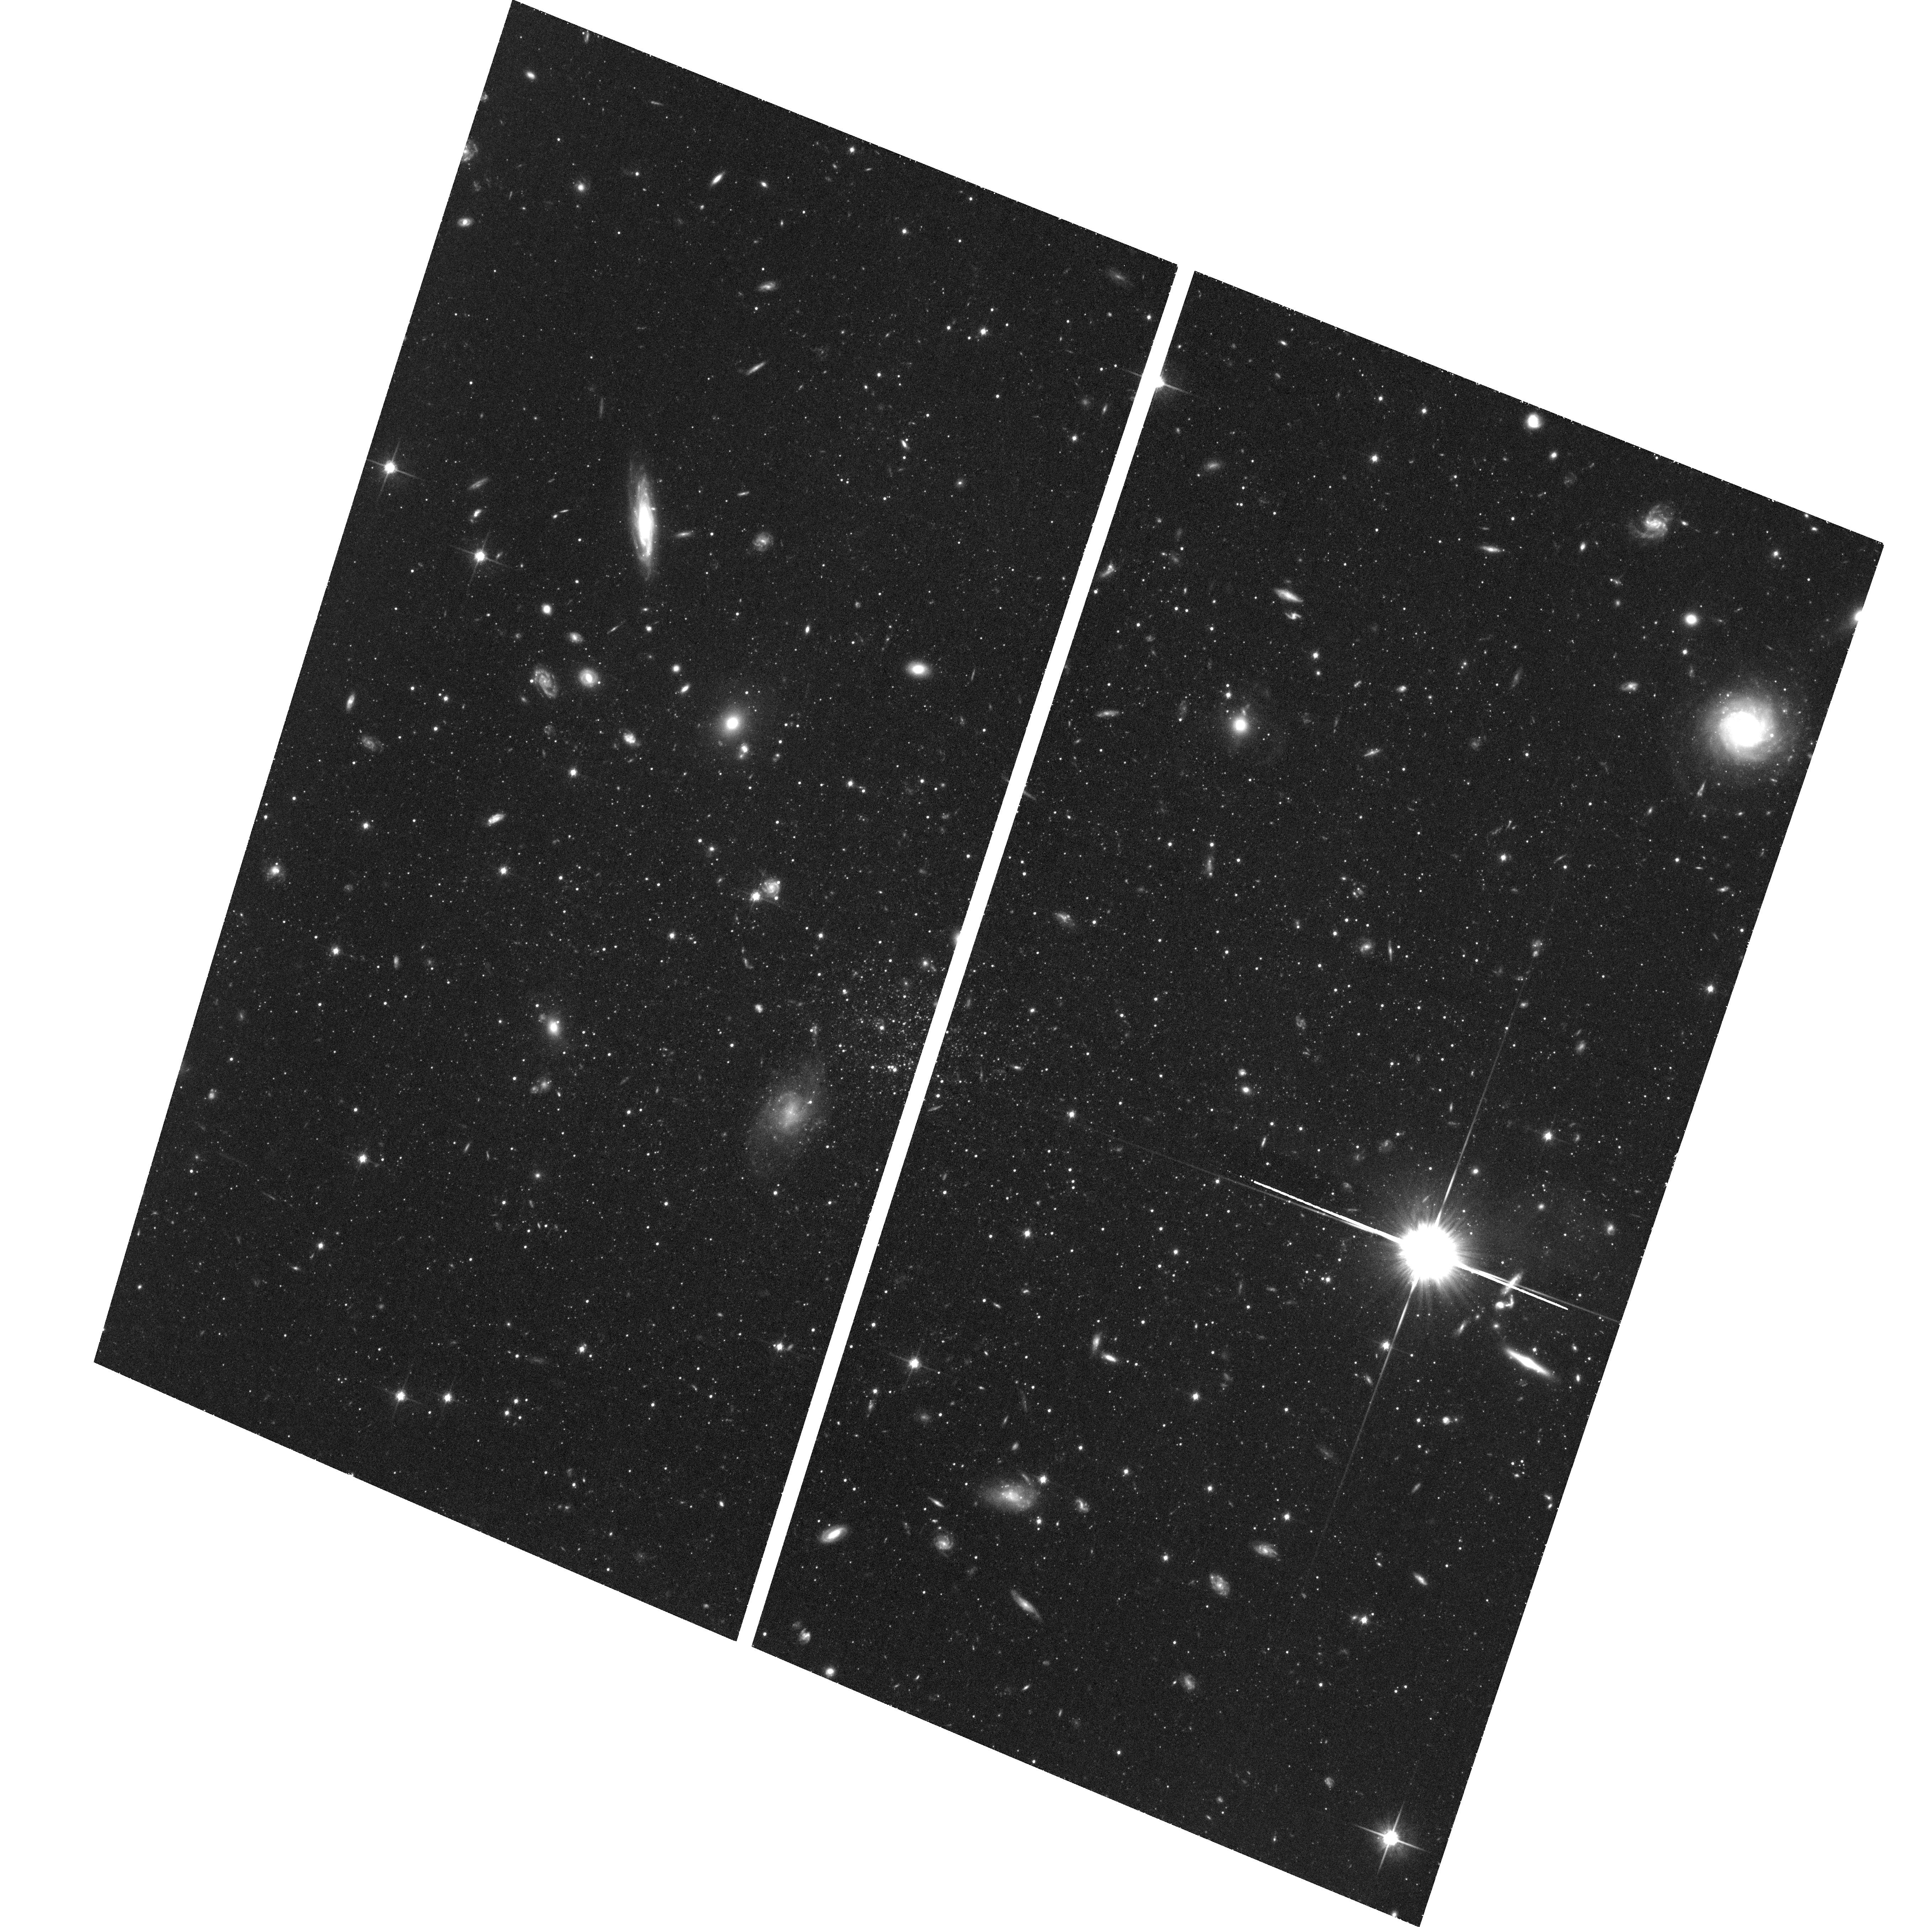
Target: ERIDANUS-II. Instrument: ACS/WFC. Filter: F814W. Exposure: 1.4 h. Observation ID: hst_14234_07_acs_wfc_f814w_jcxu07

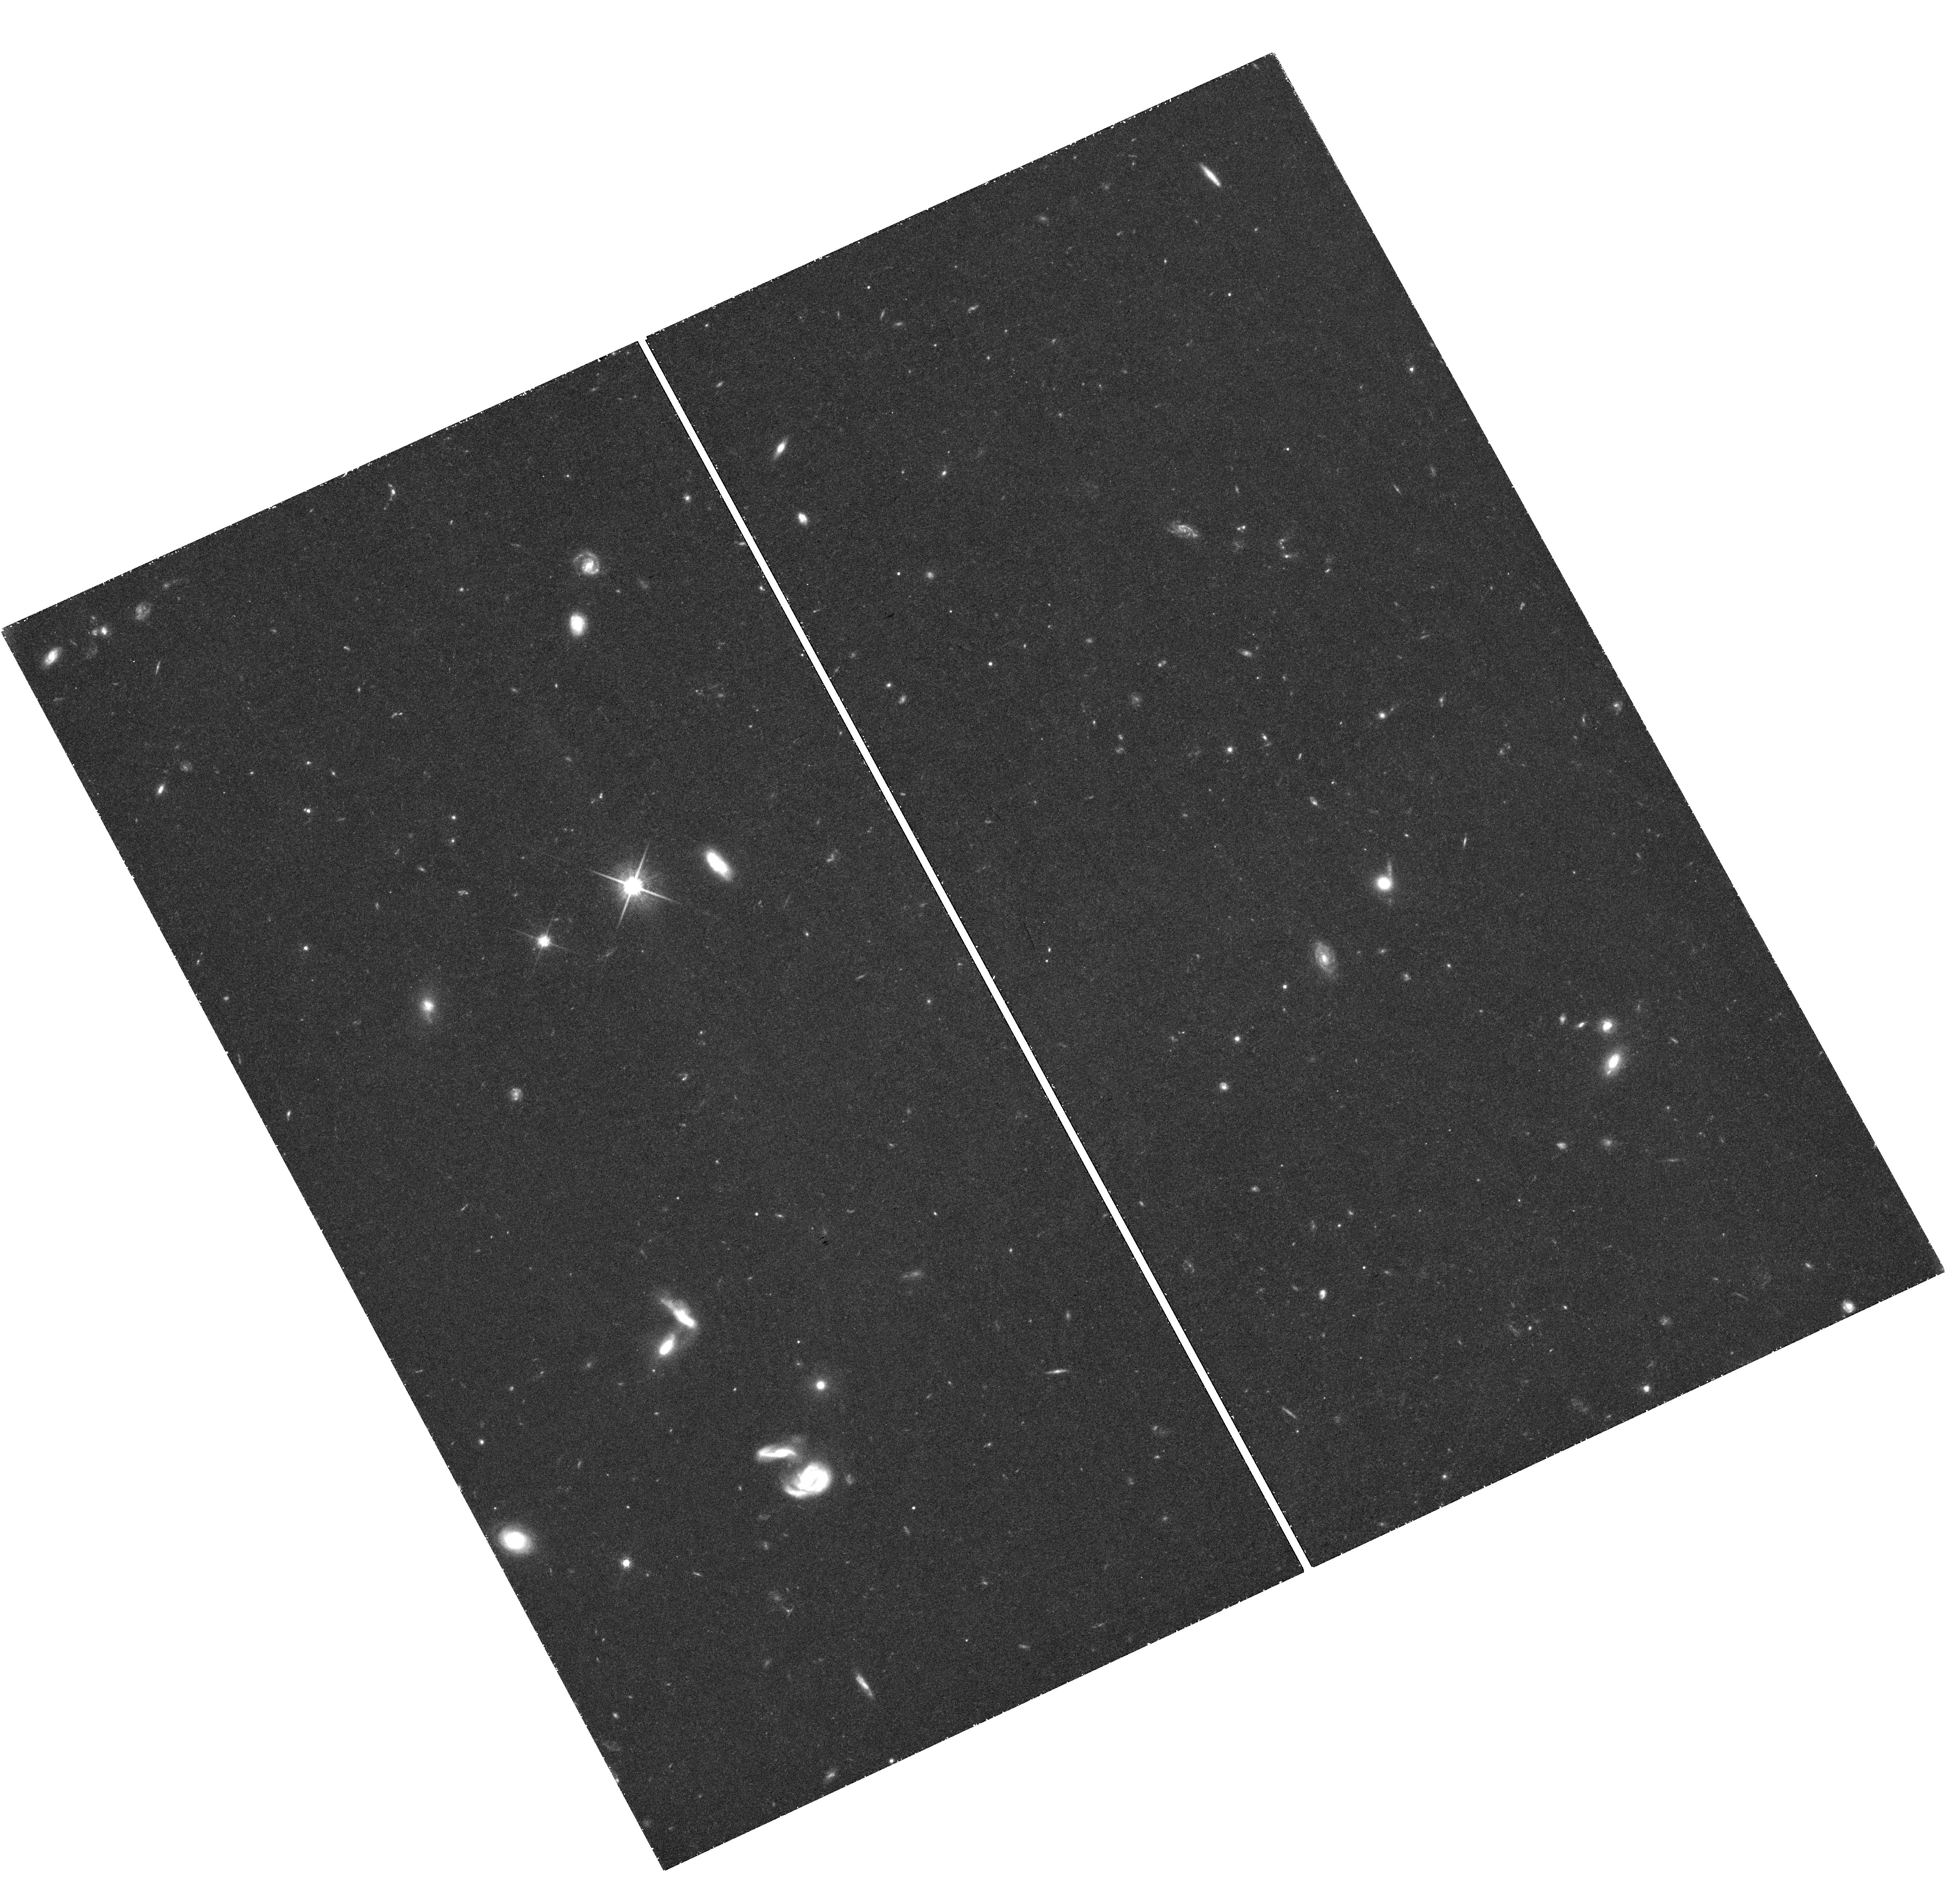
Target: field at RA 56.217°, Dec -43.574°. Instrument: WFC3/UVIS. Filter: F814W. Exposure: 1.5 h. Observation ID: hst_14234_03_wfc3_uvis_f814w_icxu03

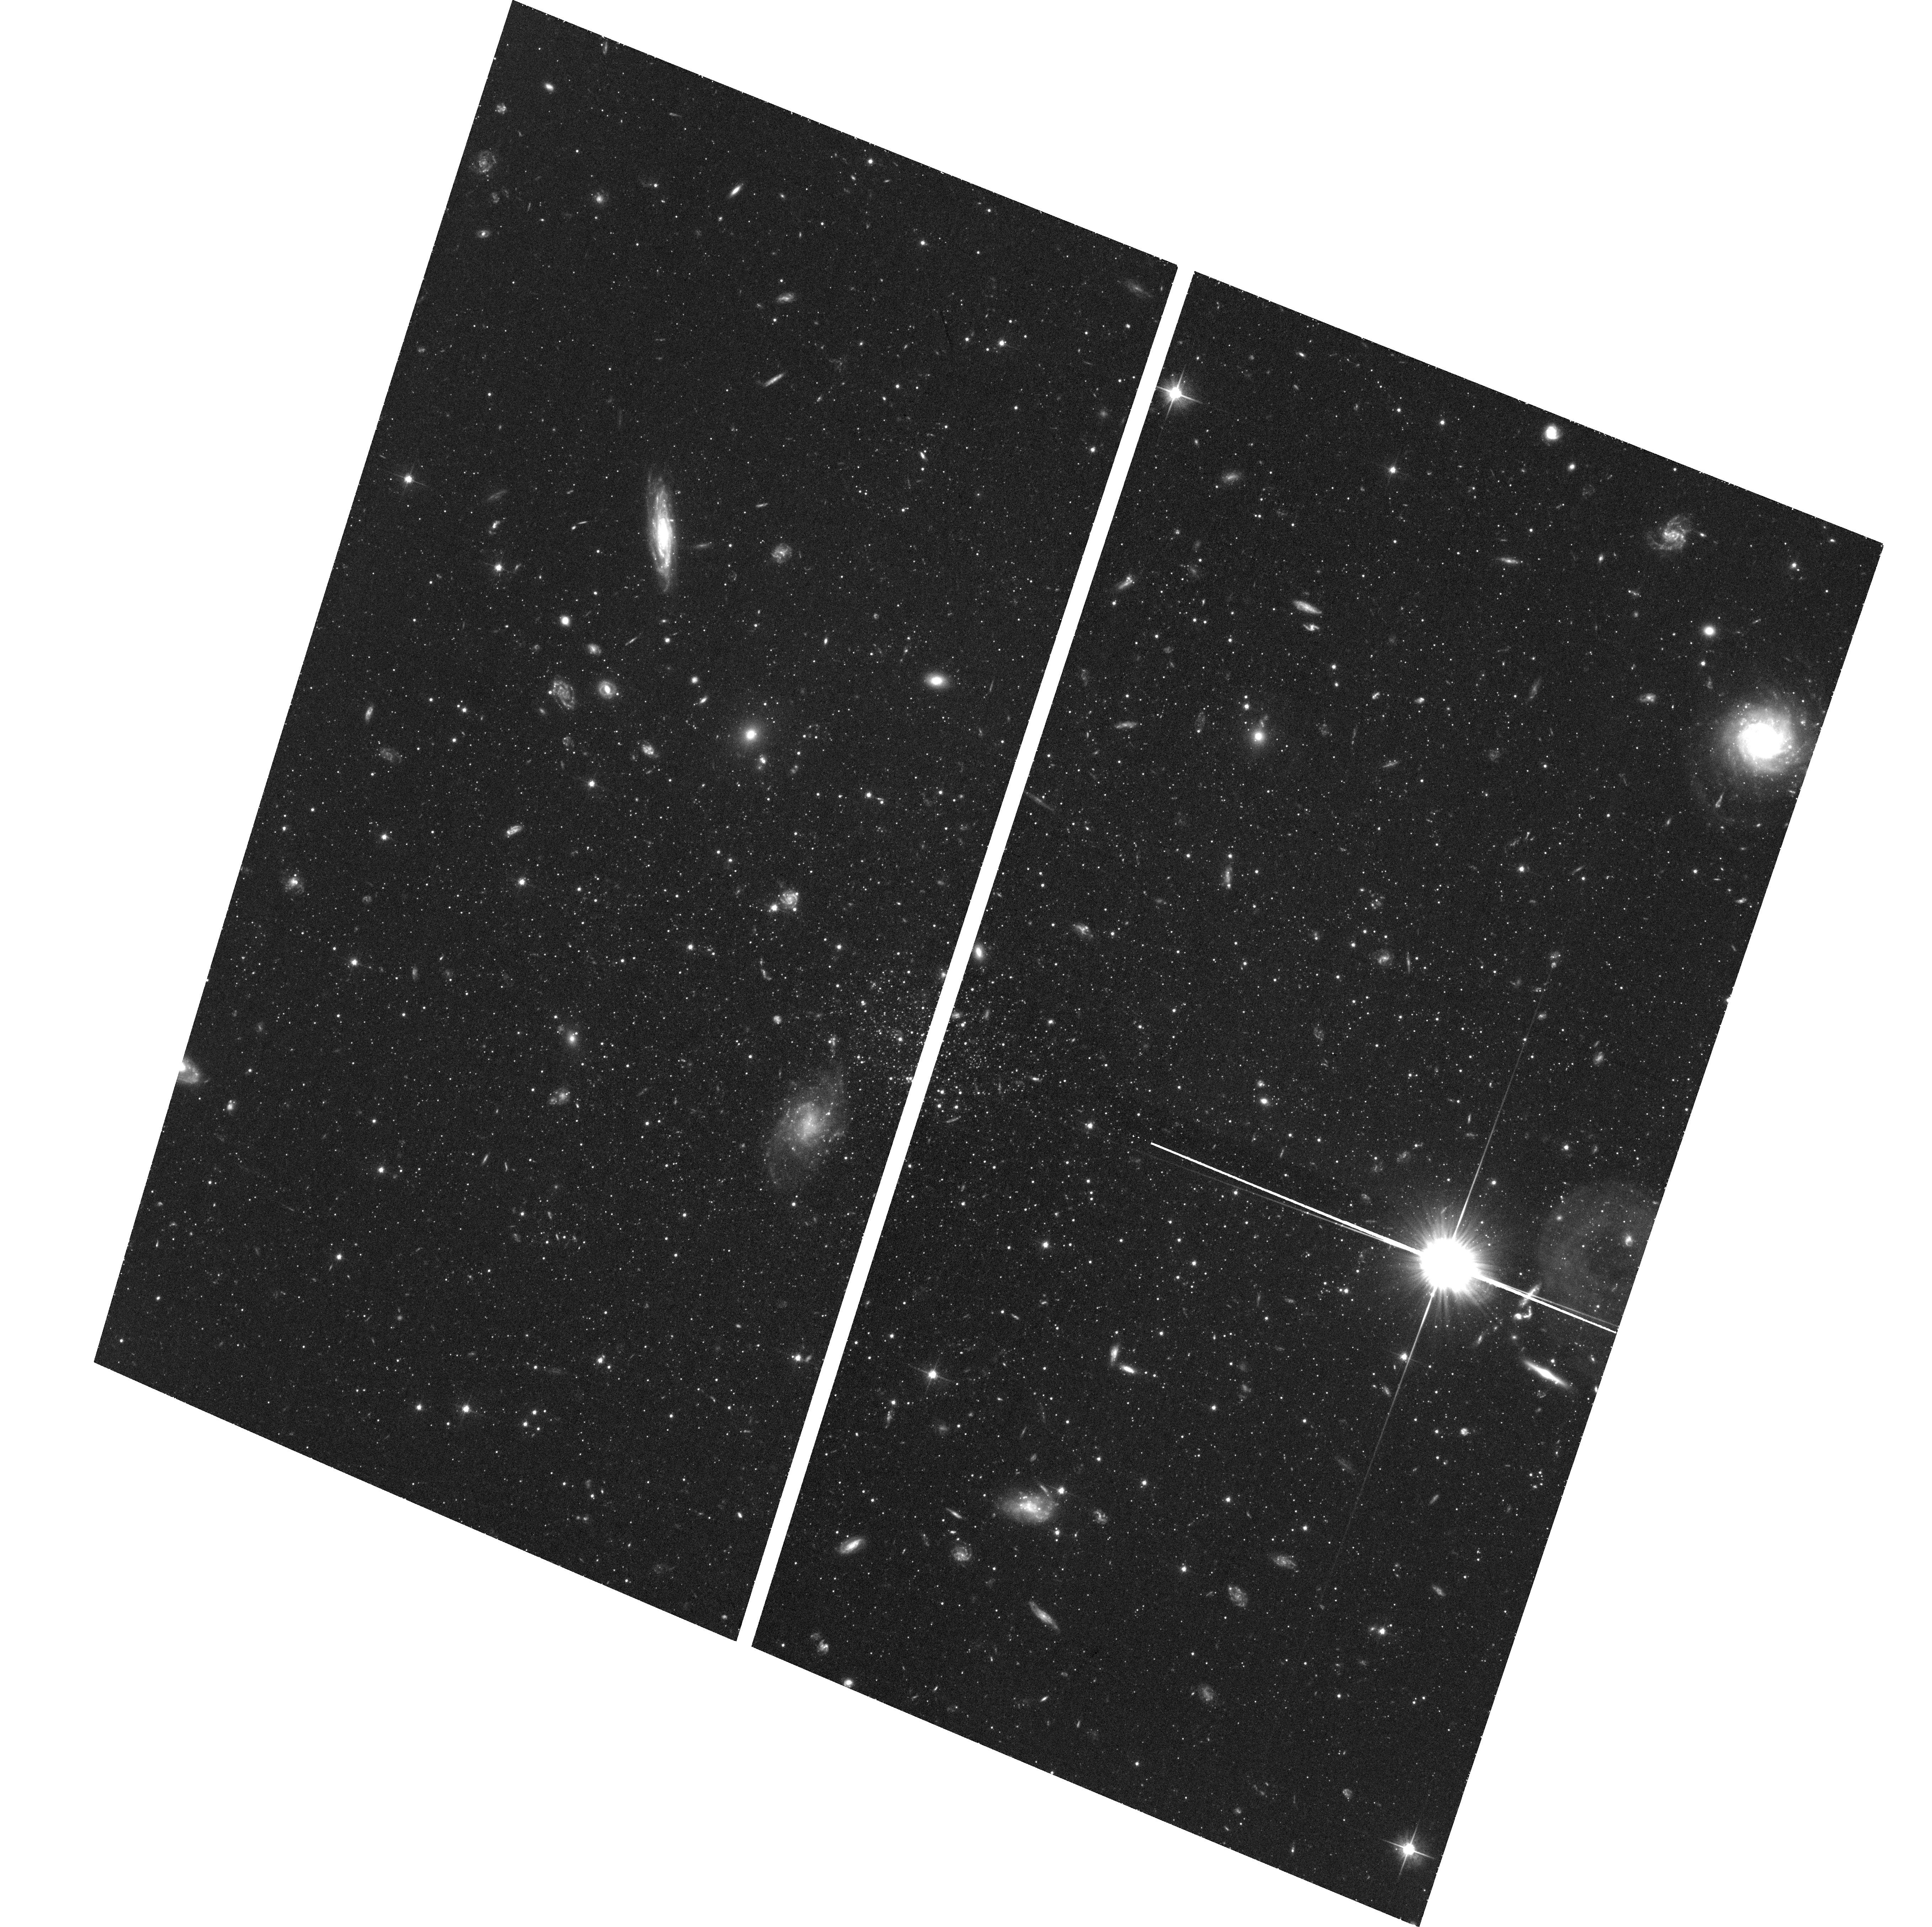
Target: ERIDANUS-II. Instrument: ACS/WFC. Filter: F606W. Exposure: 1.4 h. Observation ID: hst_14234_02_acs_wfc_f606w_jcxu02

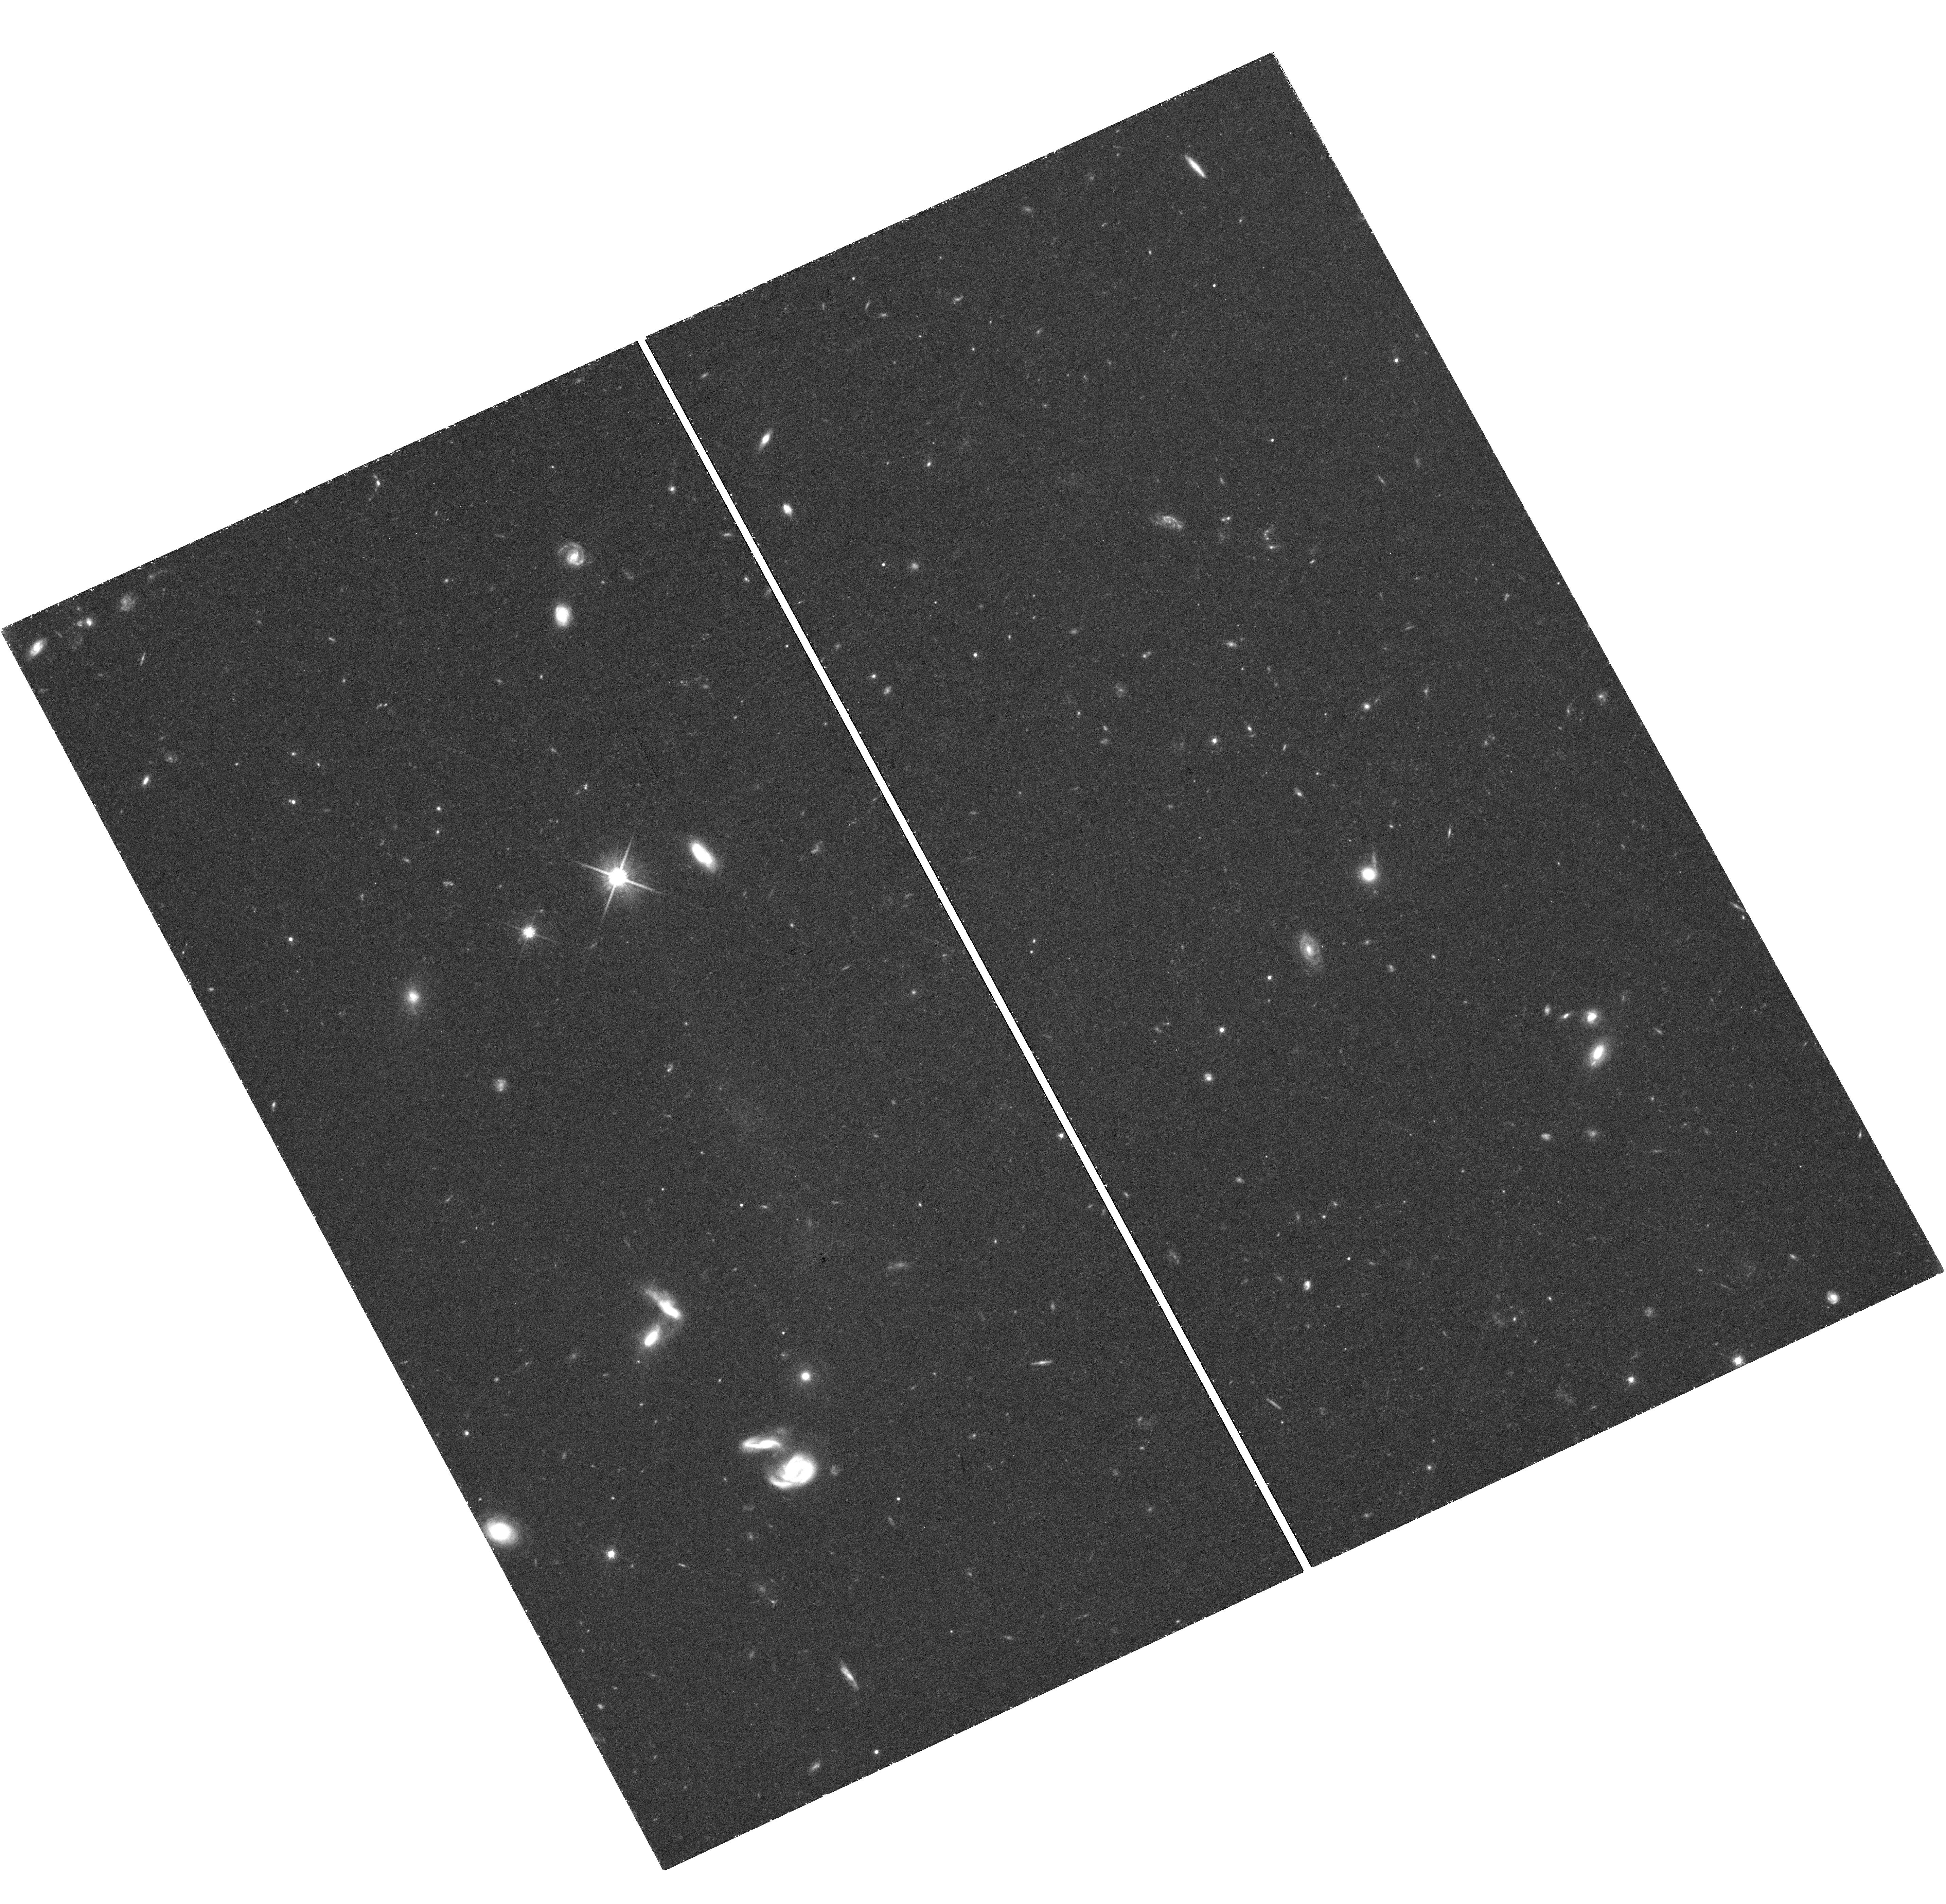
Target: field at RA 56.216°, Dec -43.574°. Instrument: WFC3/UVIS. Filter: F814W. Exposure: 1.5 h. Observation ID: hst_14234_07_wfc3_uvis_f814w_icxu07

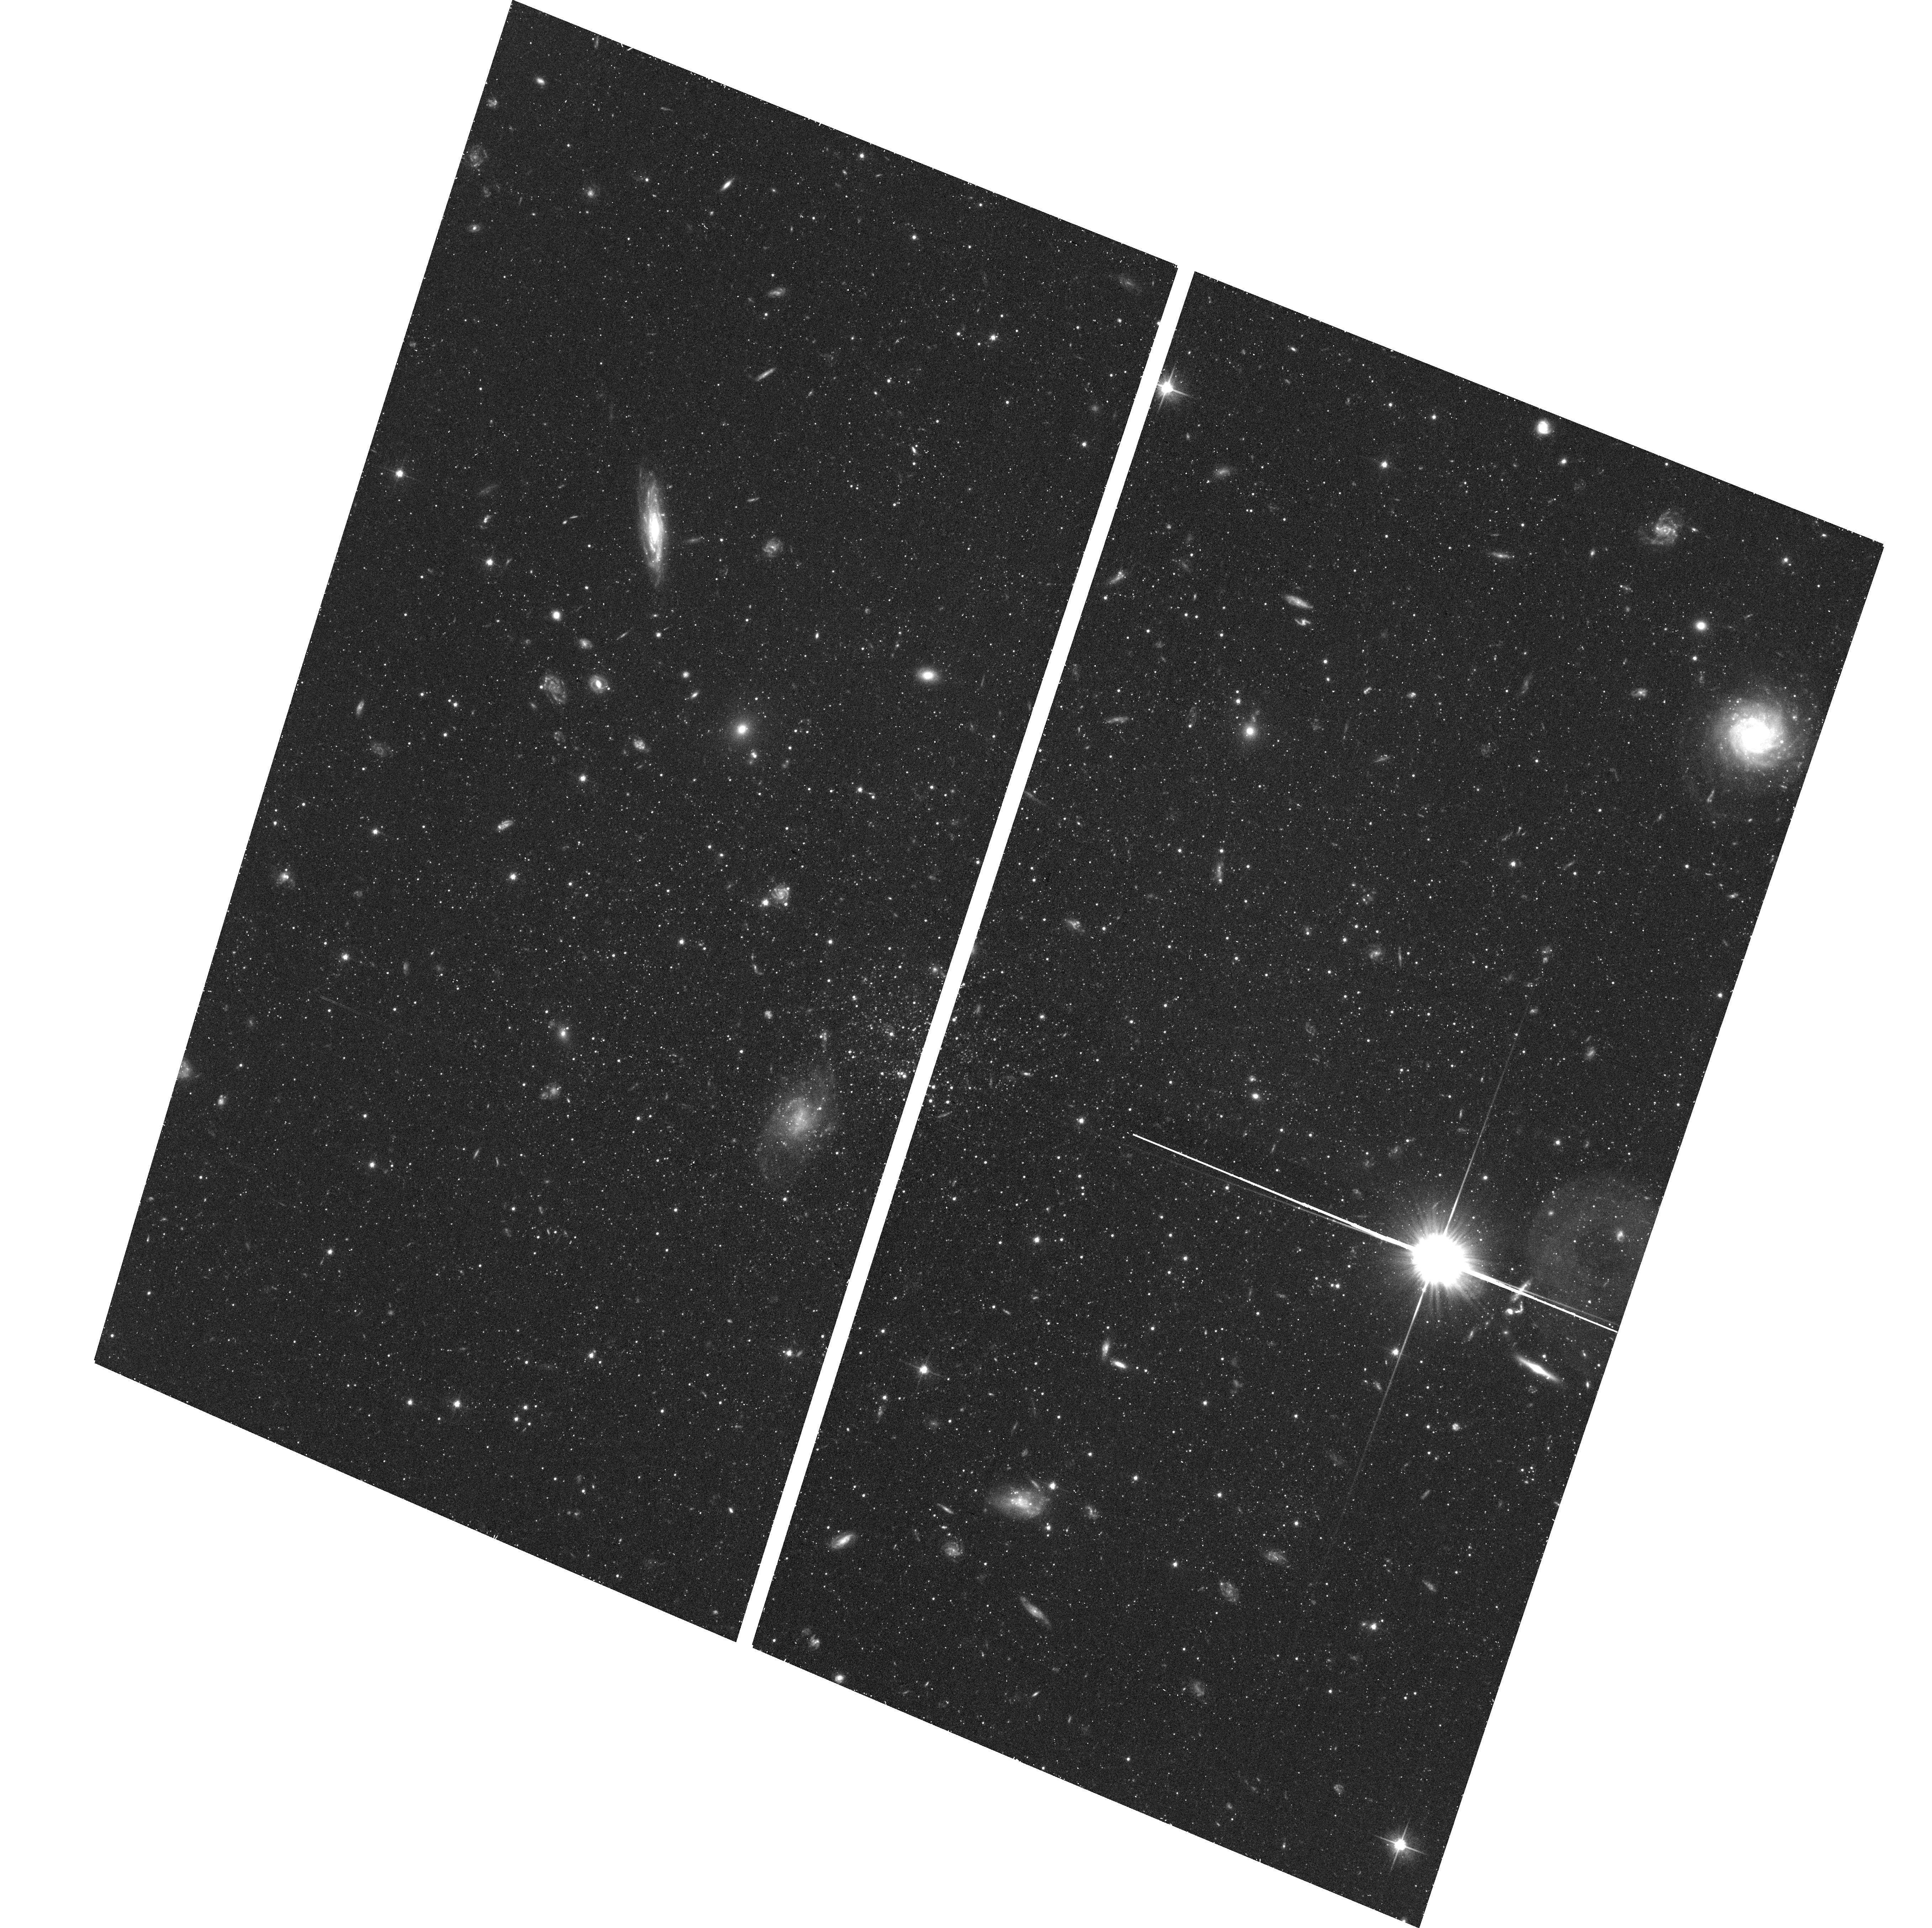
Target: ERIDANUS-II. Instrument: ACS/WFC. Filter: F606W. Exposure: 42 min. Observation ID: hst_14234_06_acs_wfc_f606w_jcxu06

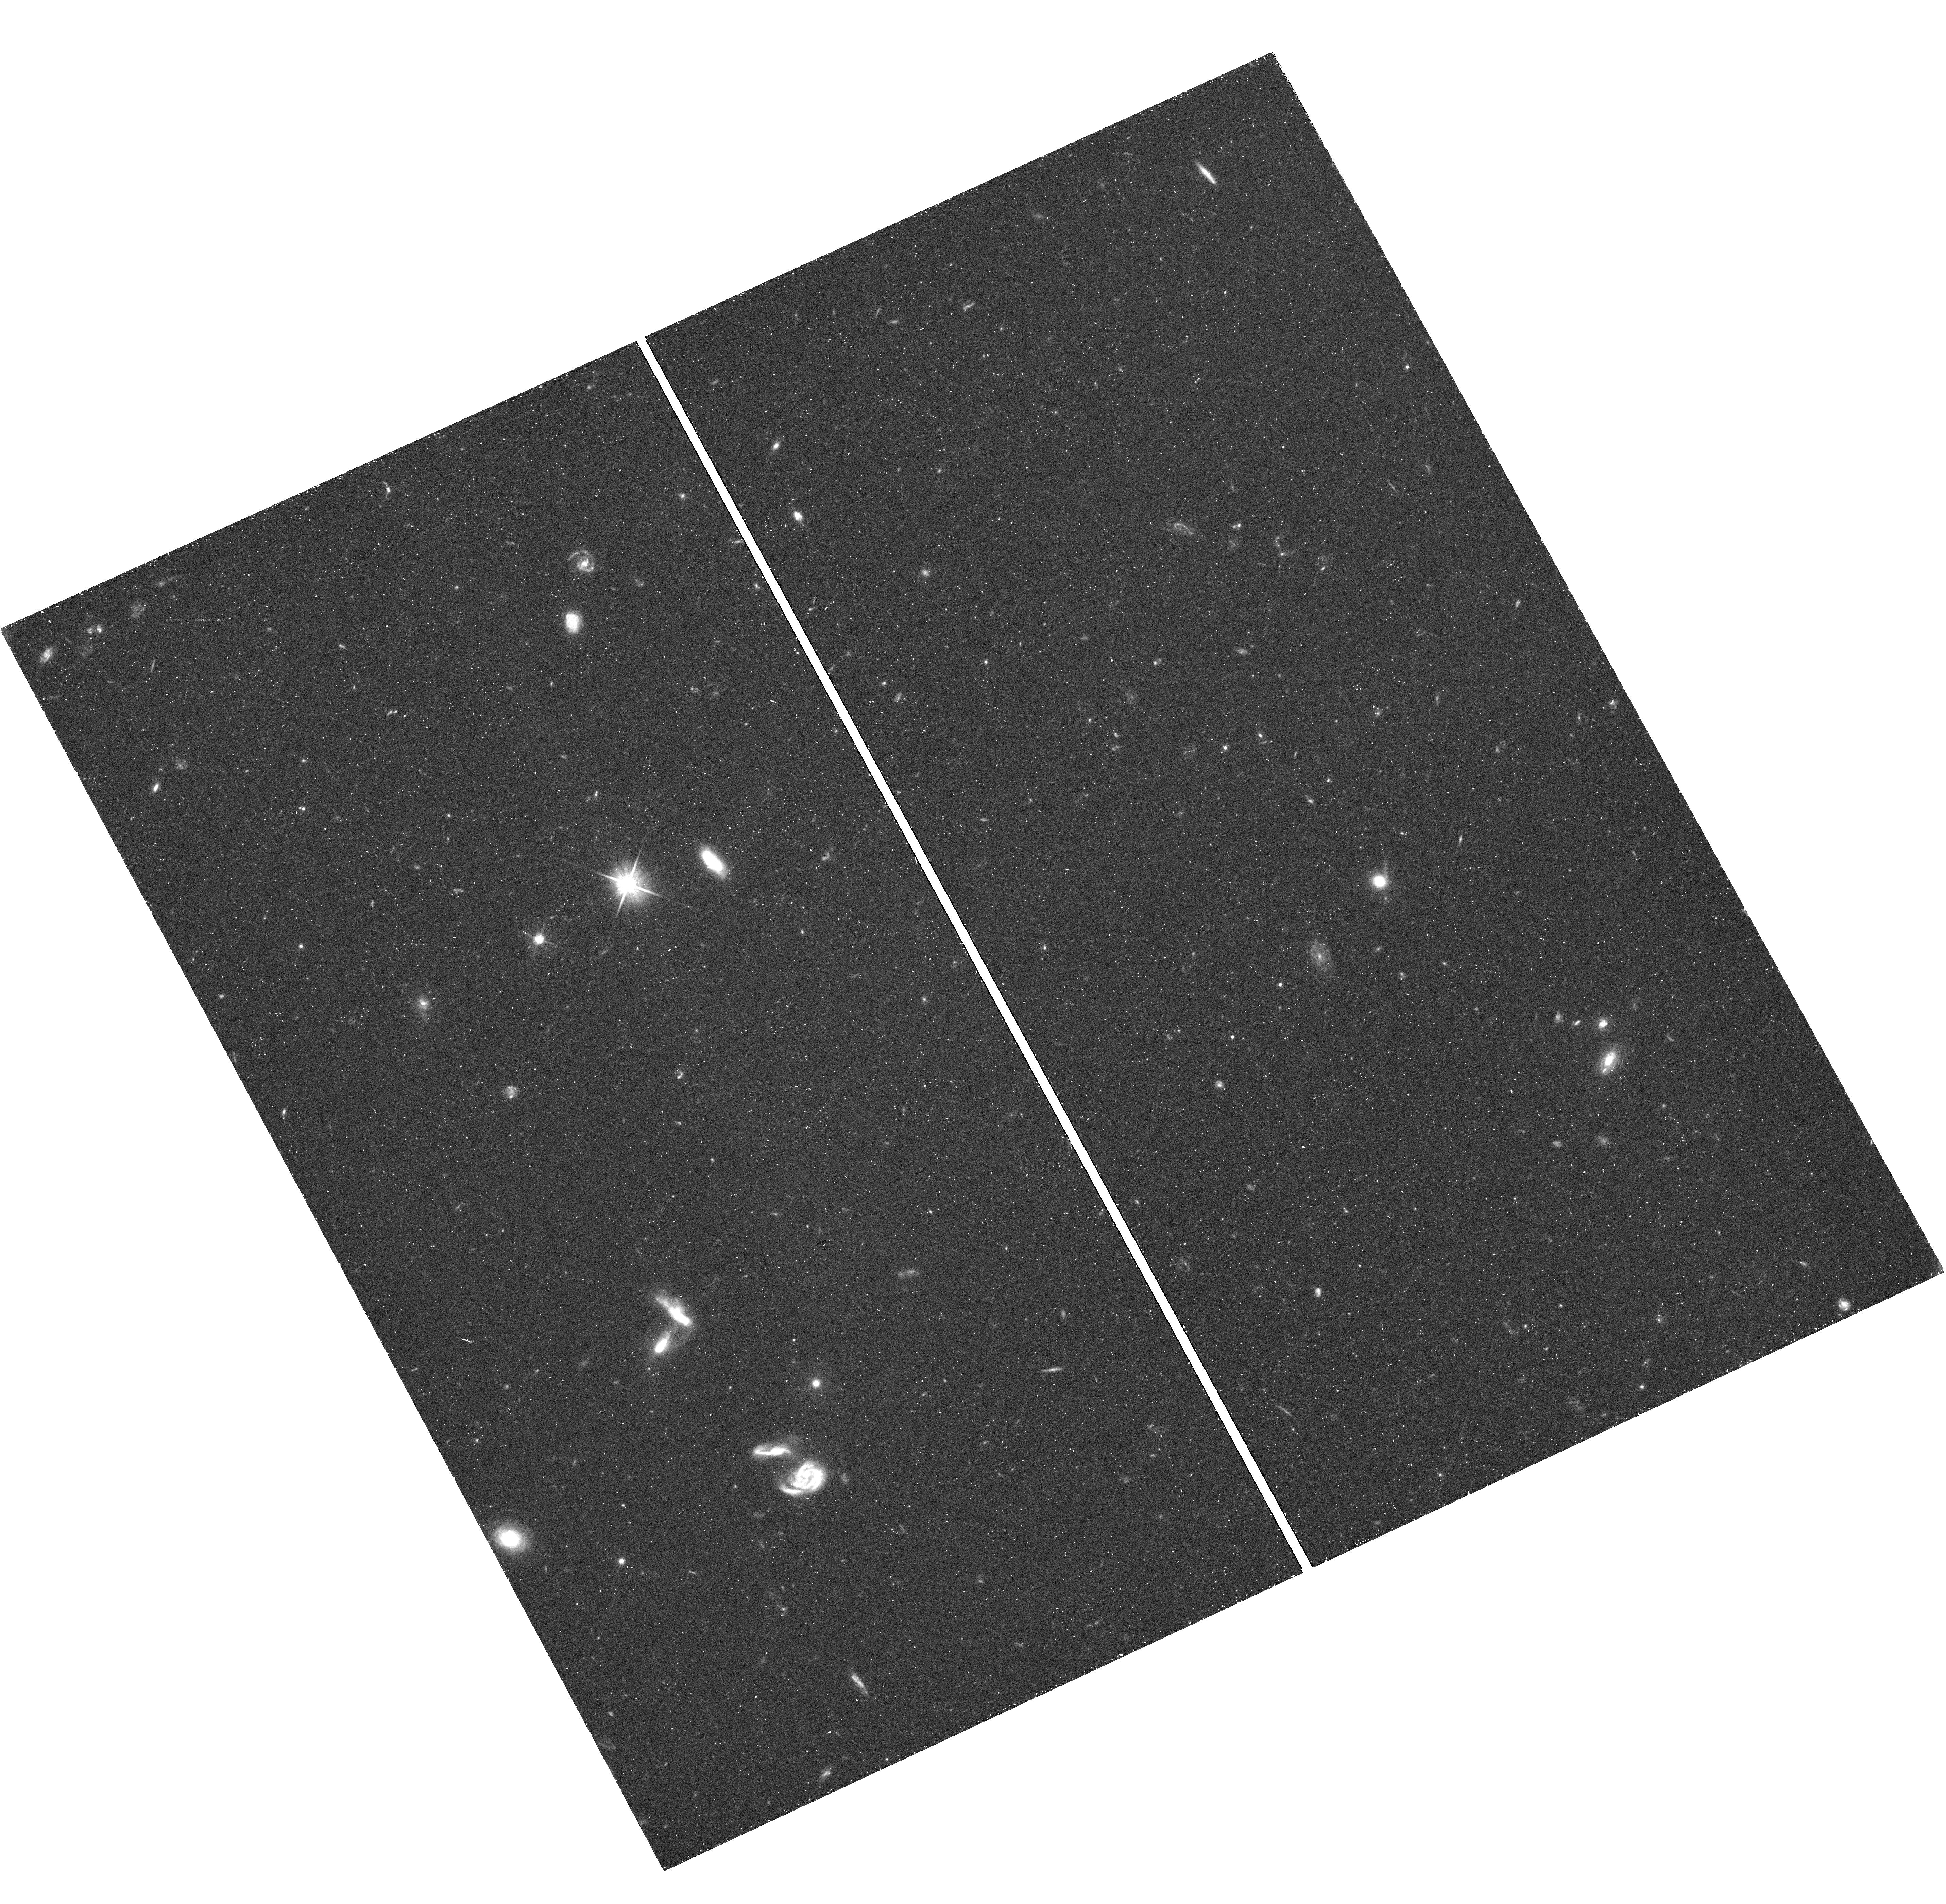
Target: field at RA 56.216°, Dec -43.574°. Instrument: WFC3/UVIS. Filter: F606W. Exposure: 45 min. Observation ID: hst_14234_06_wfc3_uvis_f606w_icxu06

The Lowest Luminosity Star-Forming Galaxy (PI: Simon, Joshua D.)

We propose ACS/WFC imaging of the newly discovered Milky Way satellite galaxy Eridanus II. Eri II is unique among nearby dwarfs in that it appears to contain young stars but has no detected gas, and it is located just beyond the transition radius around the Milky Way inside of which star formation is rapidly quenched. With a luminosity of only 54000 Lsun, Eri II is likely the lowest luminosity star-forming galaxy yet found, surpassing Leo T. This combination of properties makes Eri II a key target for studying the mechanisms by which low-mass galaxies are quenched, and it will provide new insight into why some dwarfs are able to continue forming stars for a Hubble time while other seemingly similar objects are not. We will use a deep HST color-magnitude diagram to derive the star formation history of the galaxy, confirming the existence of its young population, measuring the age of its oldest stars, and determining whether its star formation has been continuous or episodic.